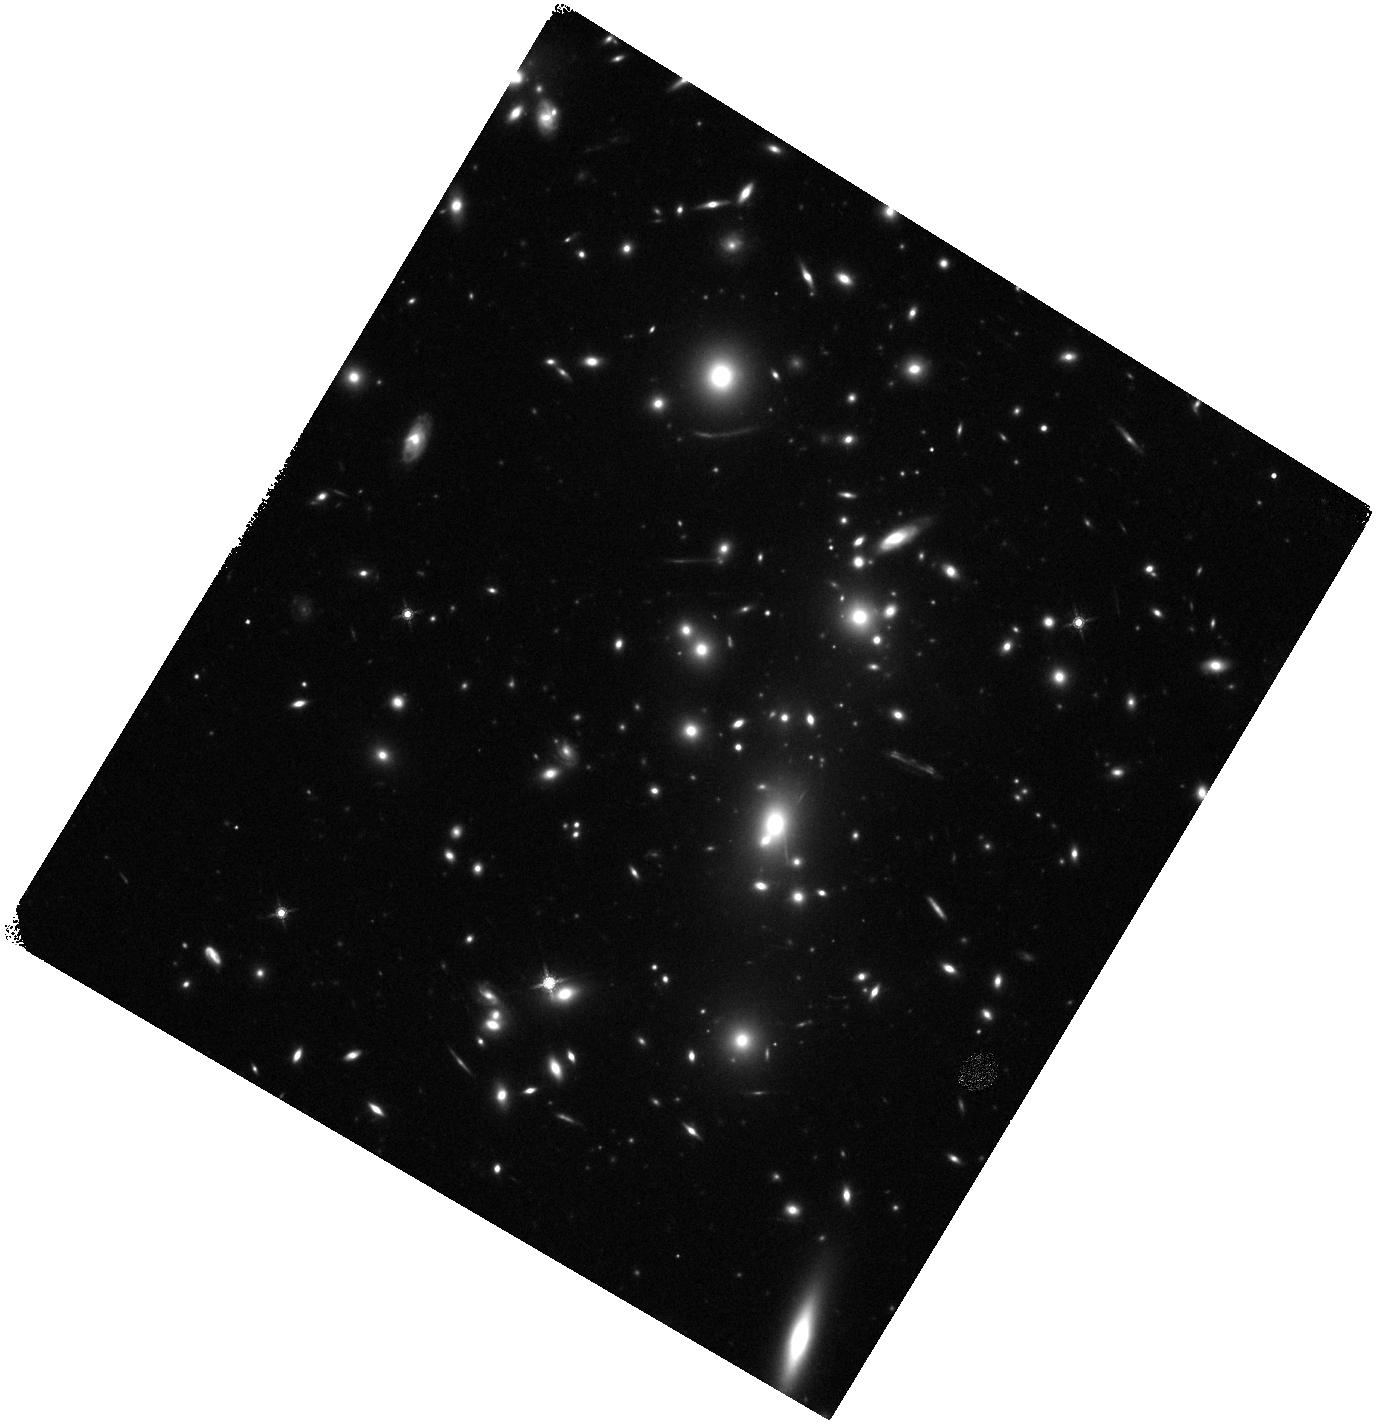
Target: RMJ121218.5+273255.1
Instrument: WFC3/IR
Filter: F160W
Exposure: 13 min
Observation ID: hst_15959_a1_wfc3_ir_f160w_ie3na1

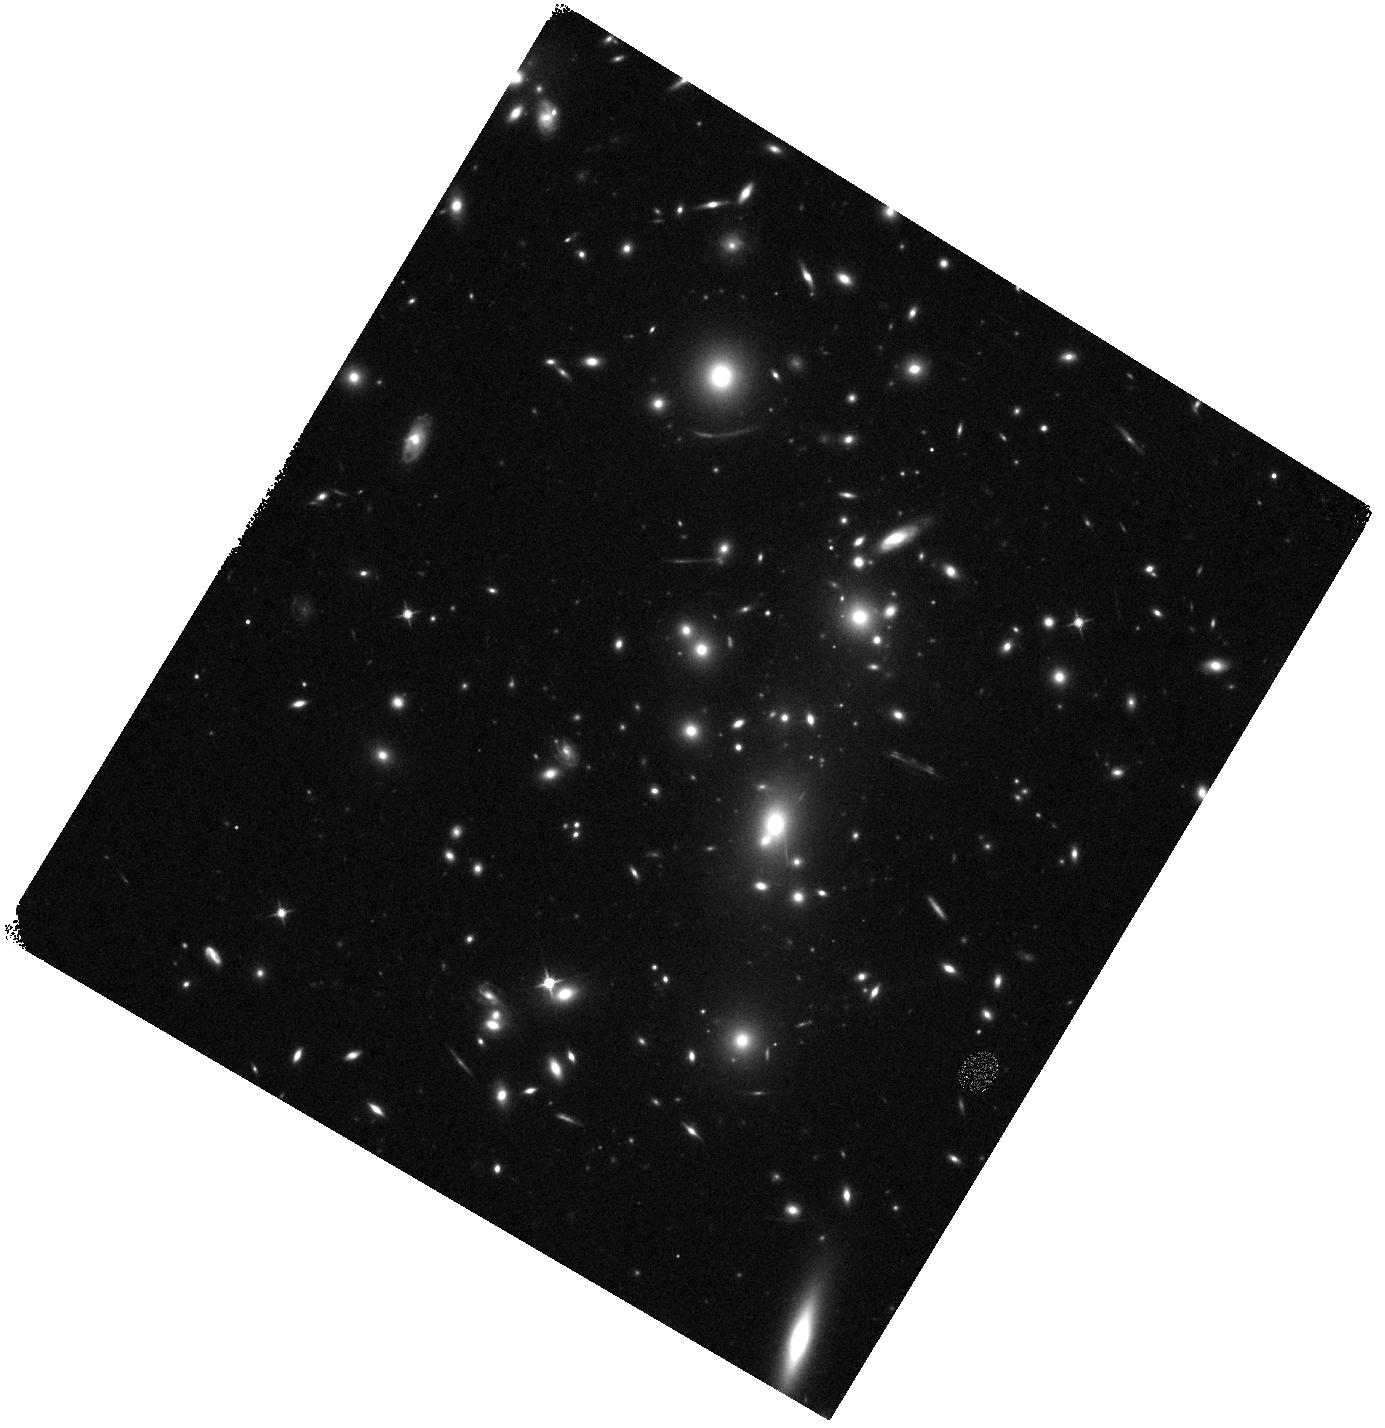
Target: RMJ121218.5+273255.1
Instrument: WFC3/IR
Filter: F125W
Exposure: 8 min
Observation ID: hst_15959_a1_wfc3_ir_f125w_ie3na1

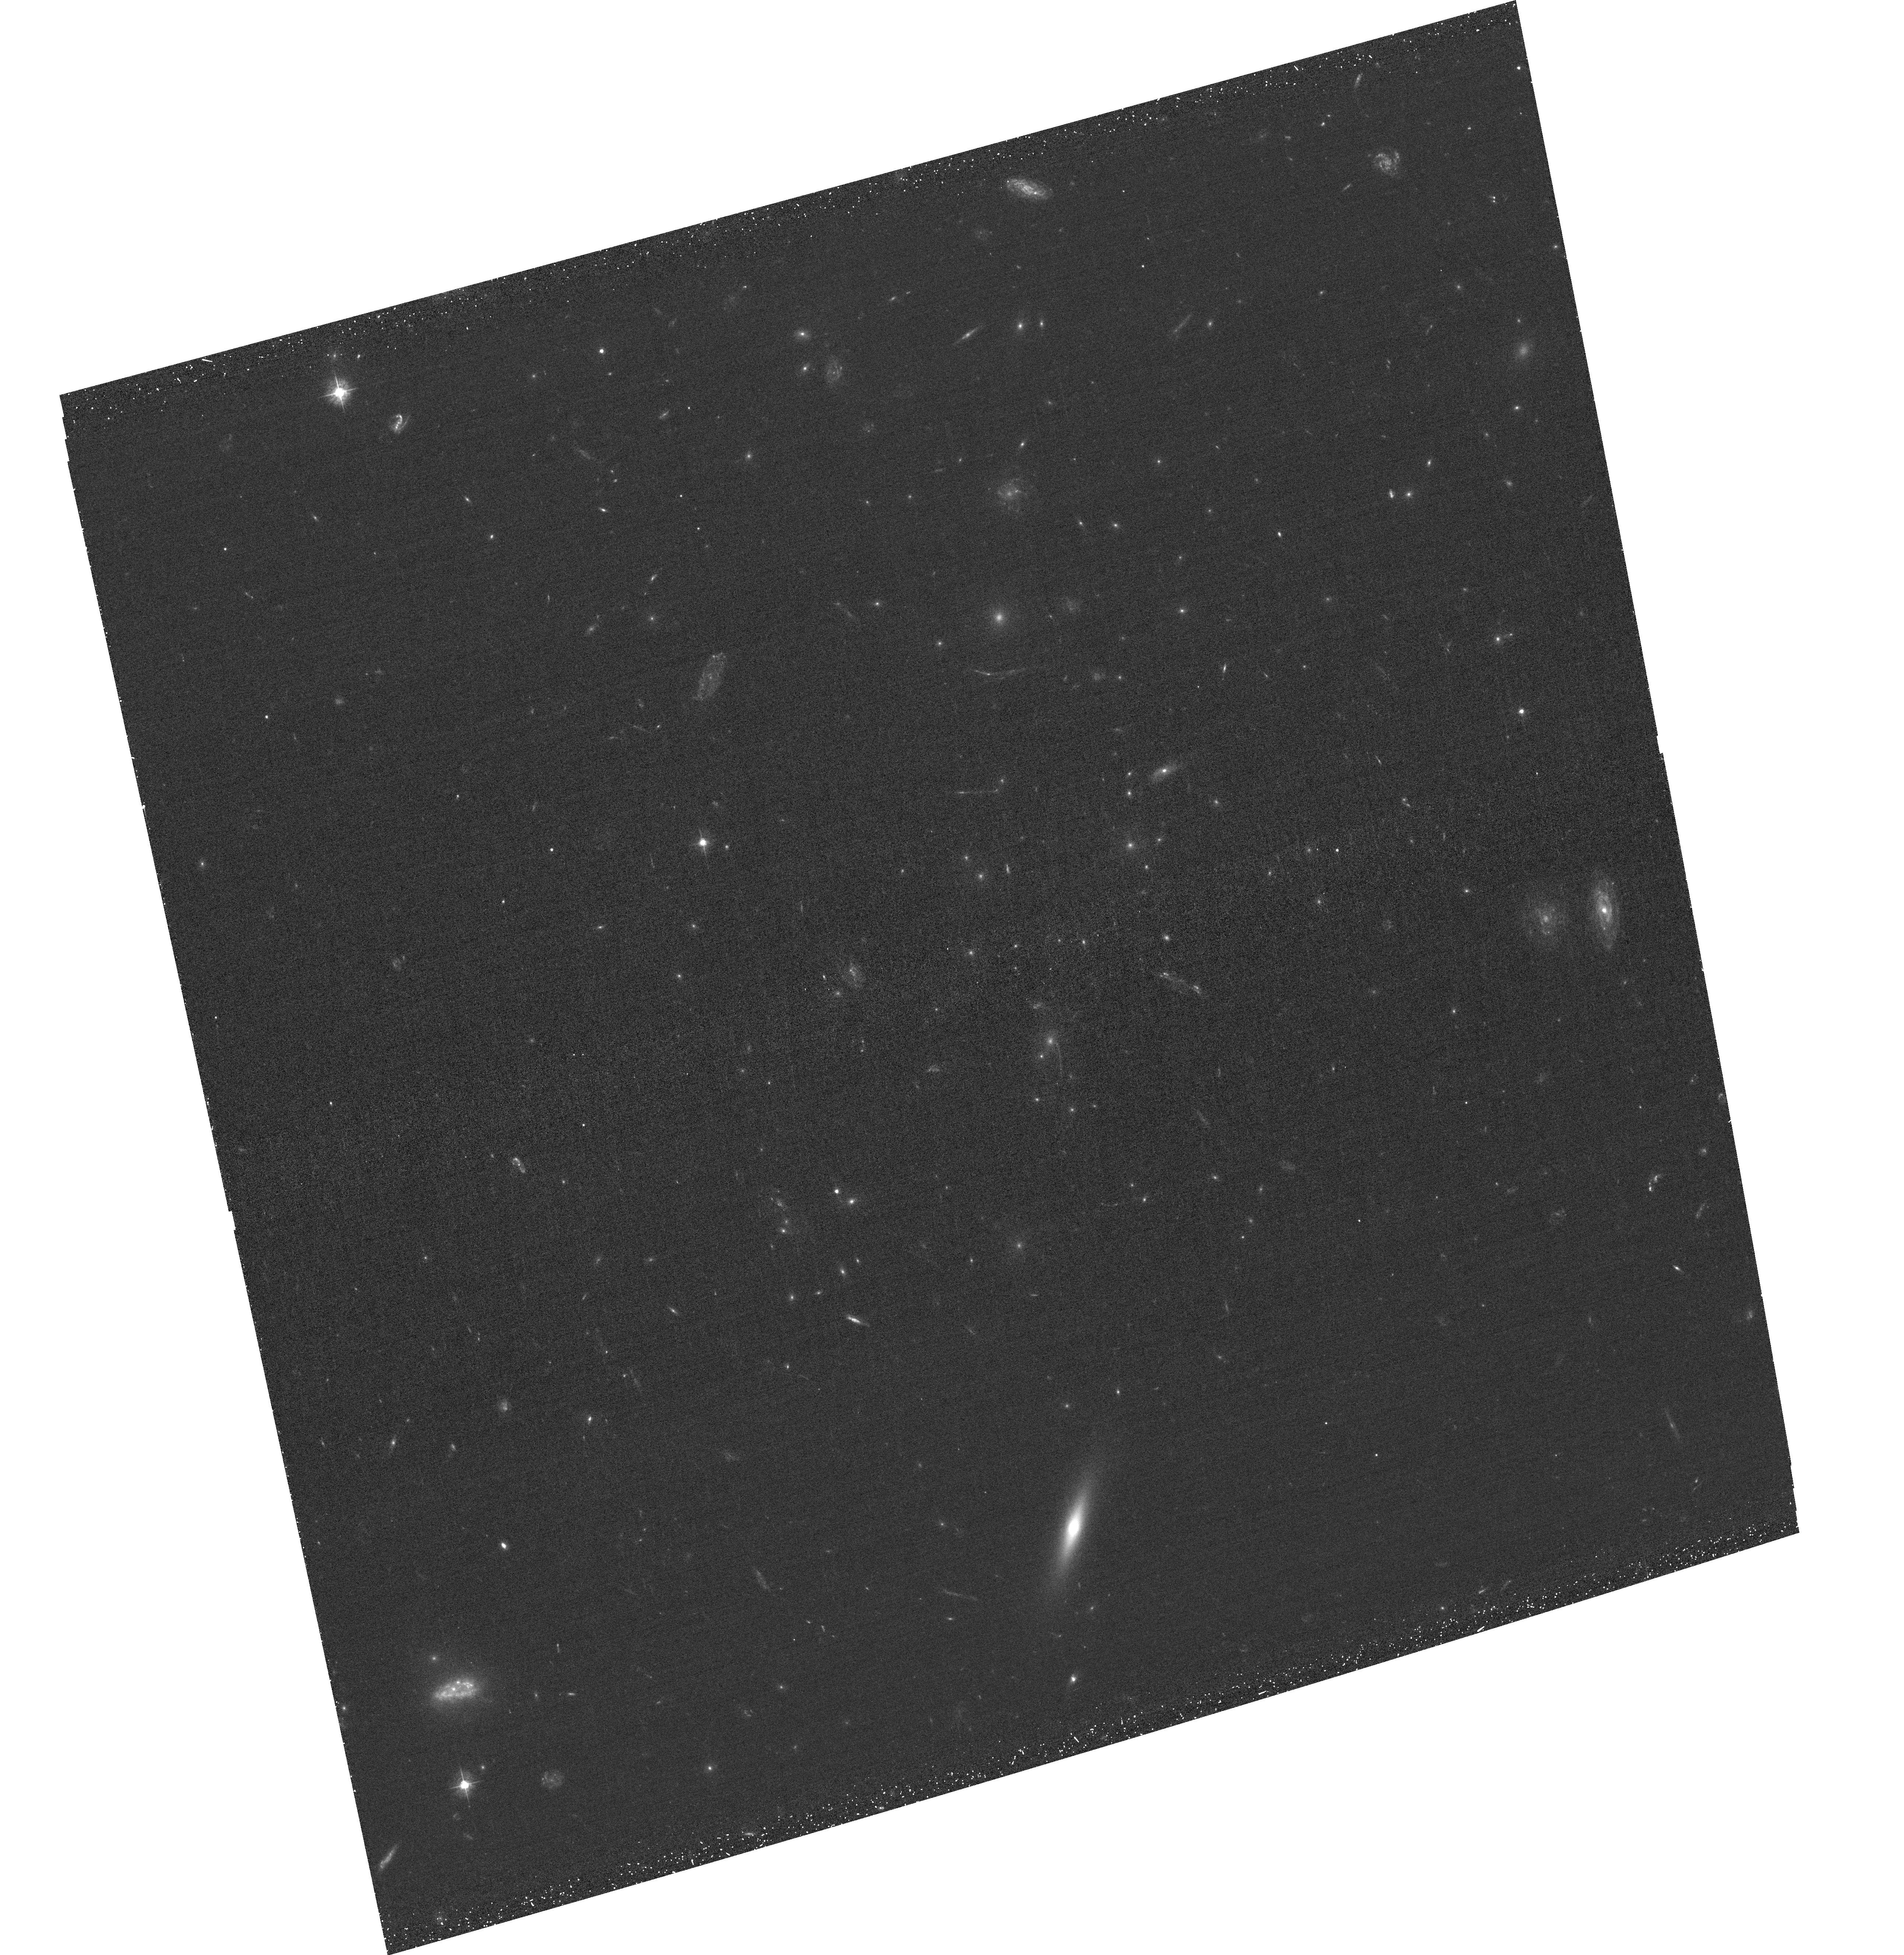
Target: RMJ121218.5+273255.1
Instrument: ACS/WFC
Filter: F435W
Exposure: 32 min
Observation ID: hst_15959_01_acs_wfc_f435w_je3n01

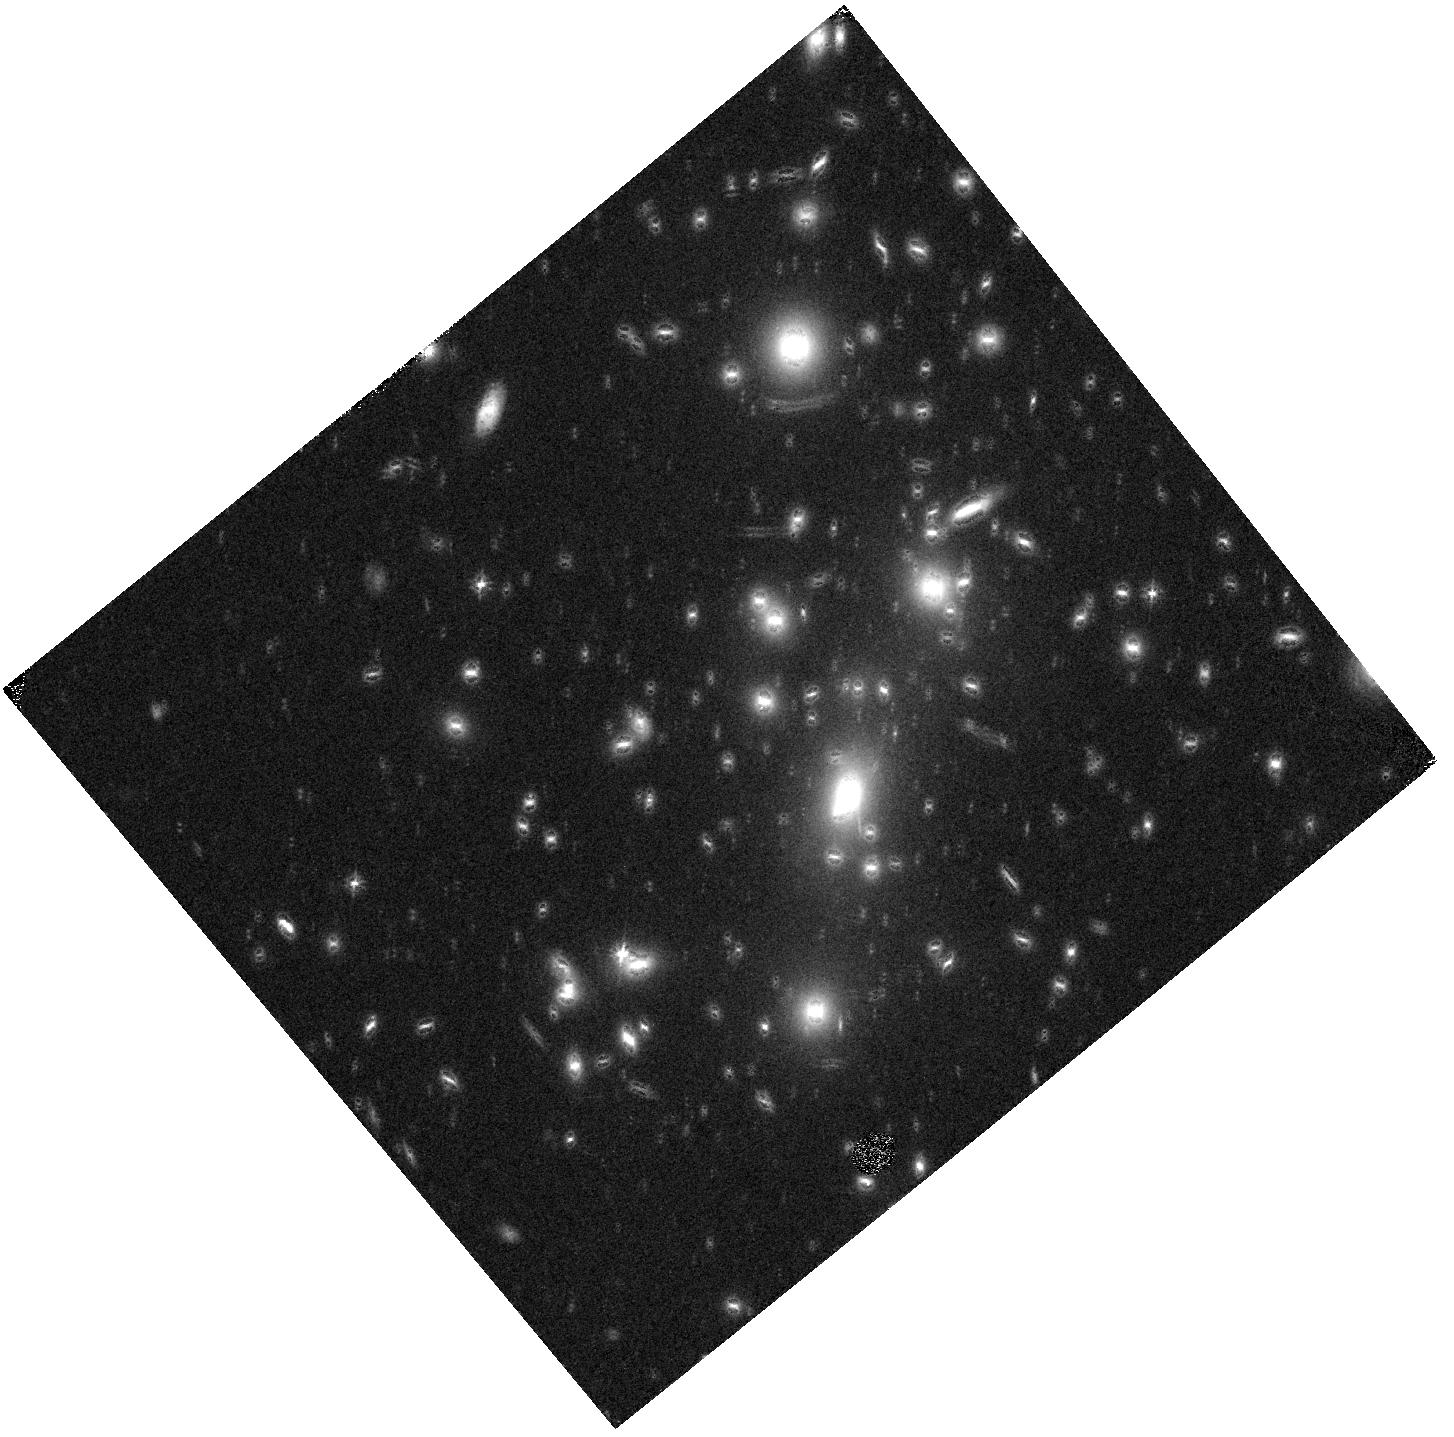
Target: RMJ121218.5+273255.1
Instrument: WFC3/IR
Filter: F105W
Exposure: 10 min
Observation ID: hst_15959_a2_wfc3_ir_f105w_ie3na2

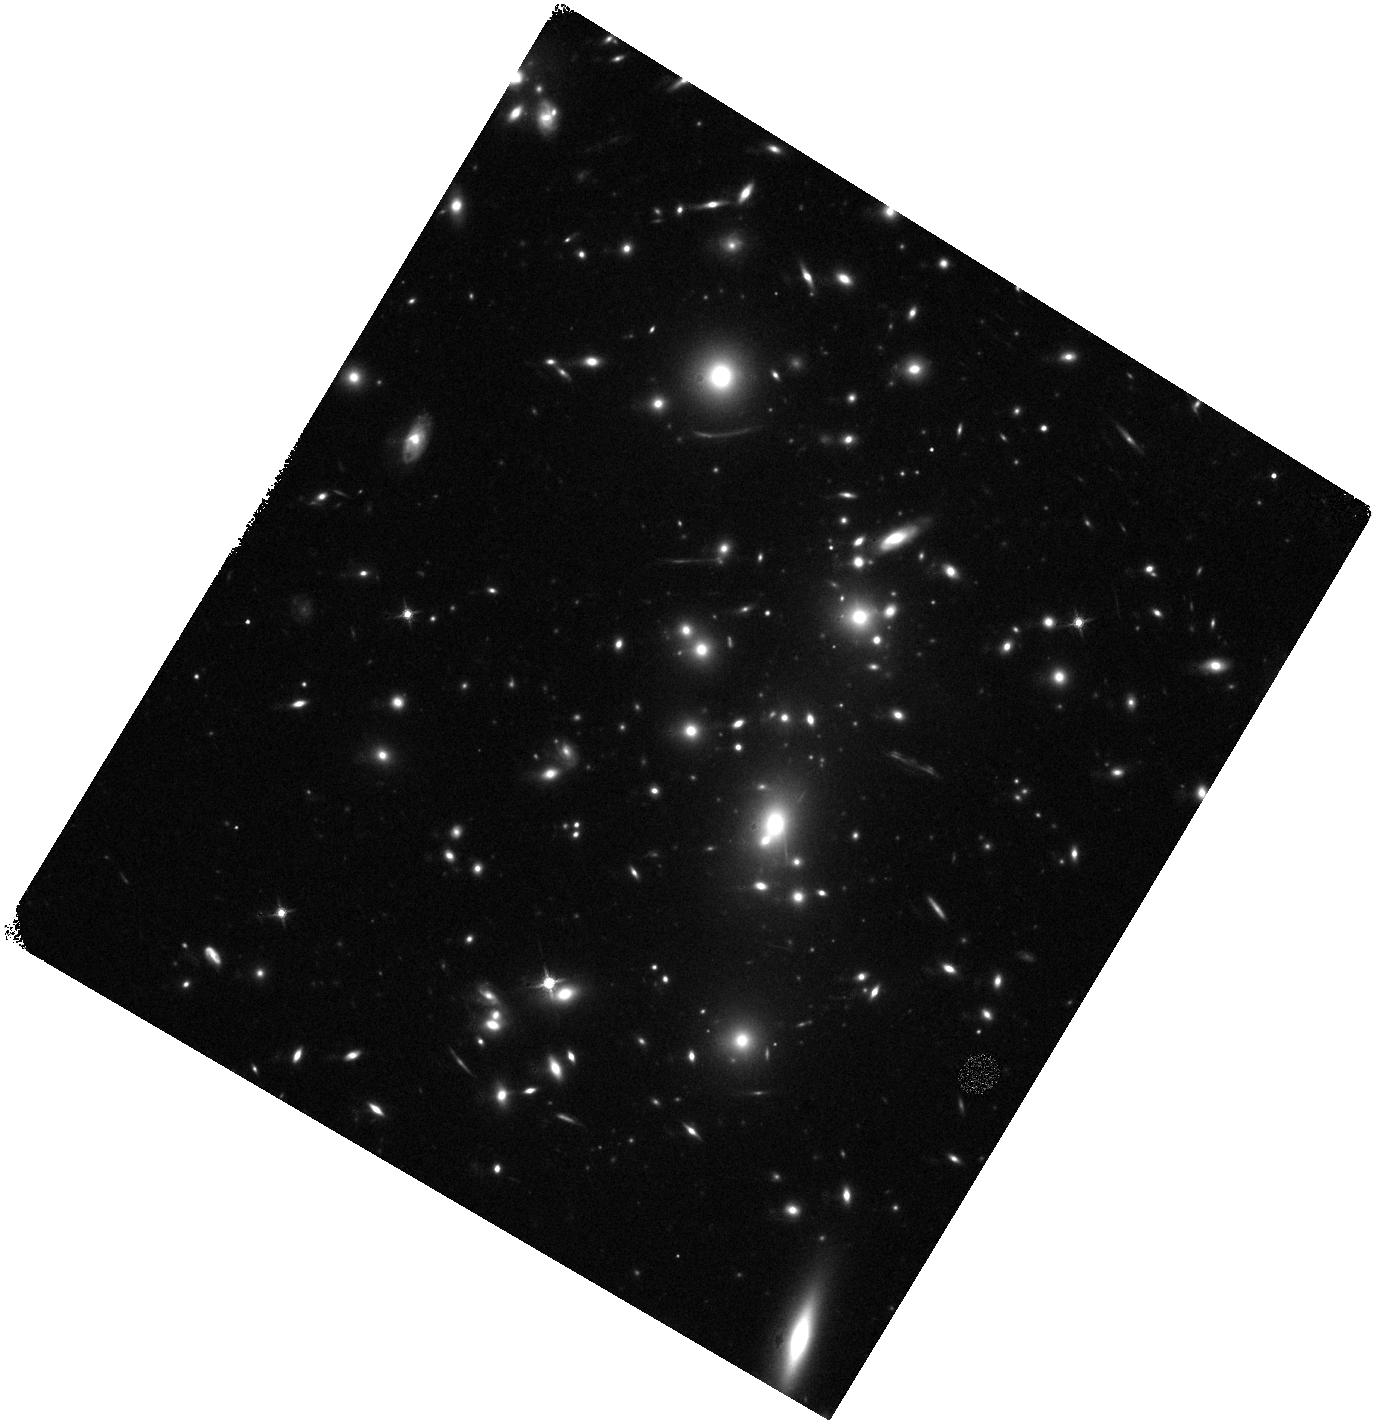
Target: RMJ121218.5+273255.1
Instrument: WFC3/IR
Filter: F140W
Exposure: 8 min
Observation ID: hst_15959_a1_wfc3_ir_f140w_ie3na1

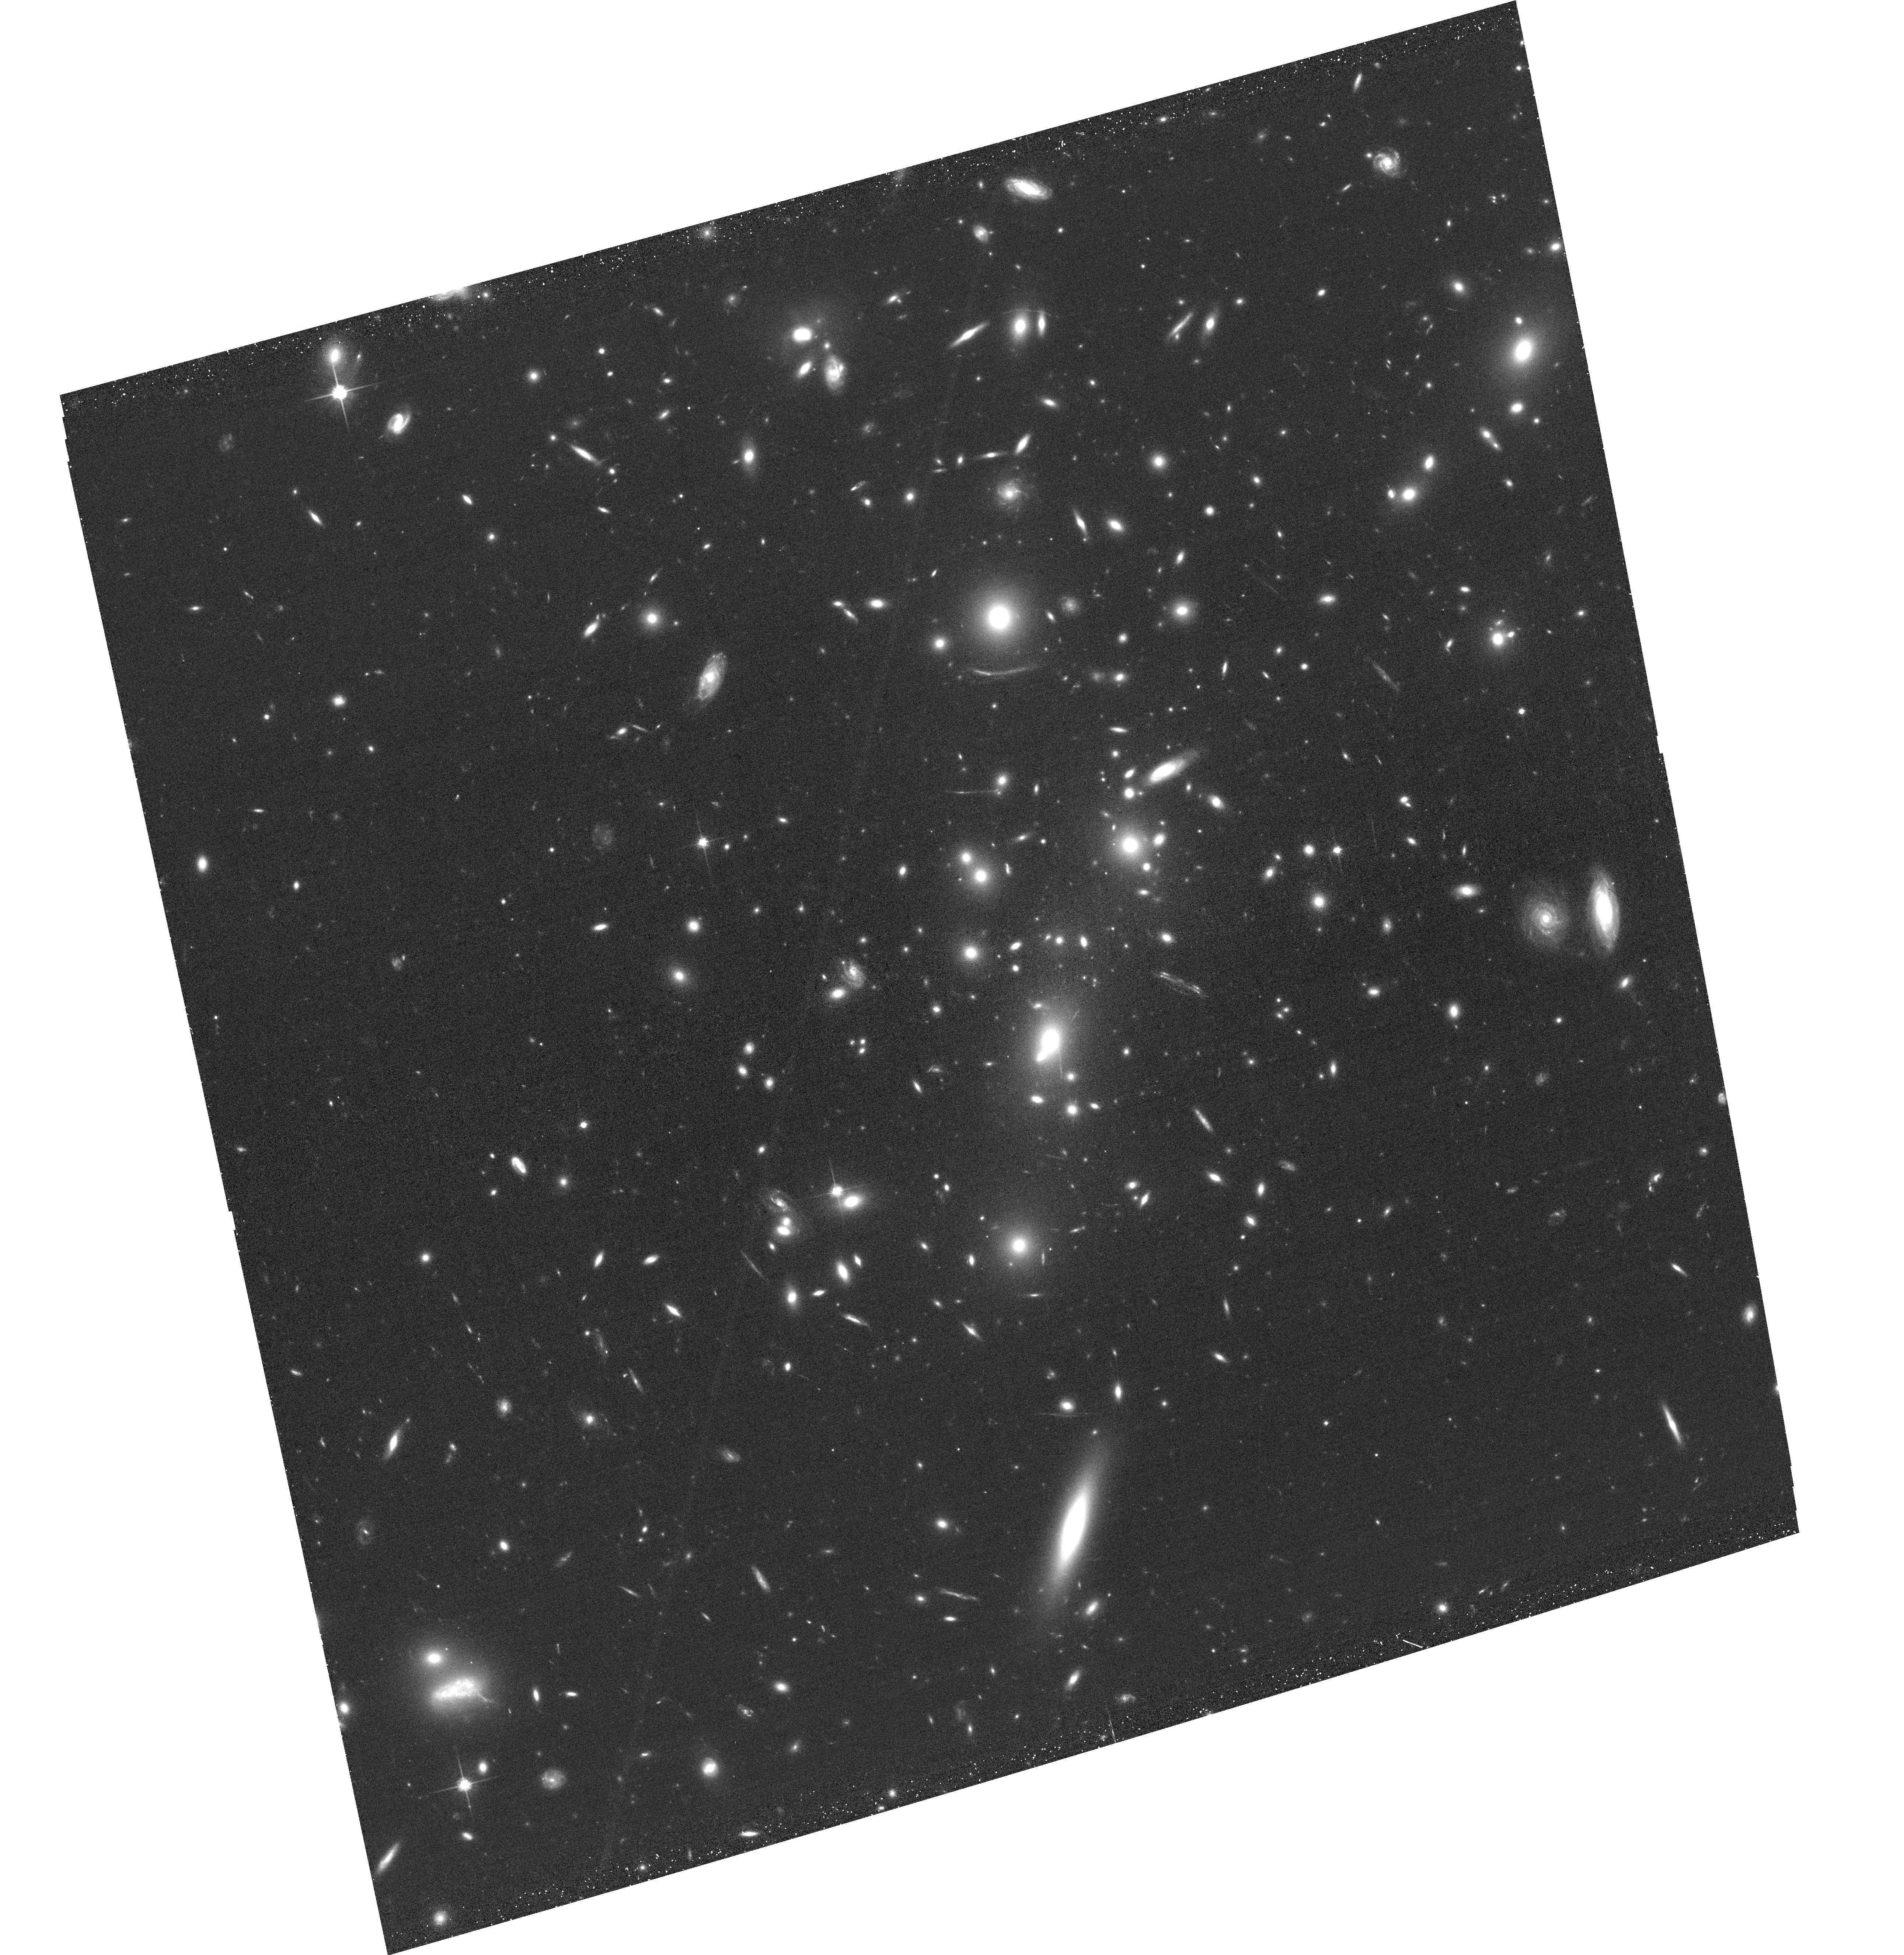
Target: RMJ121218.5+273255.1
Instrument: ACS/WFC
Filter: F814W
Exposure: 32 min
Observation ID: hst_15959_01_acs_wfc_f814w_je3n01

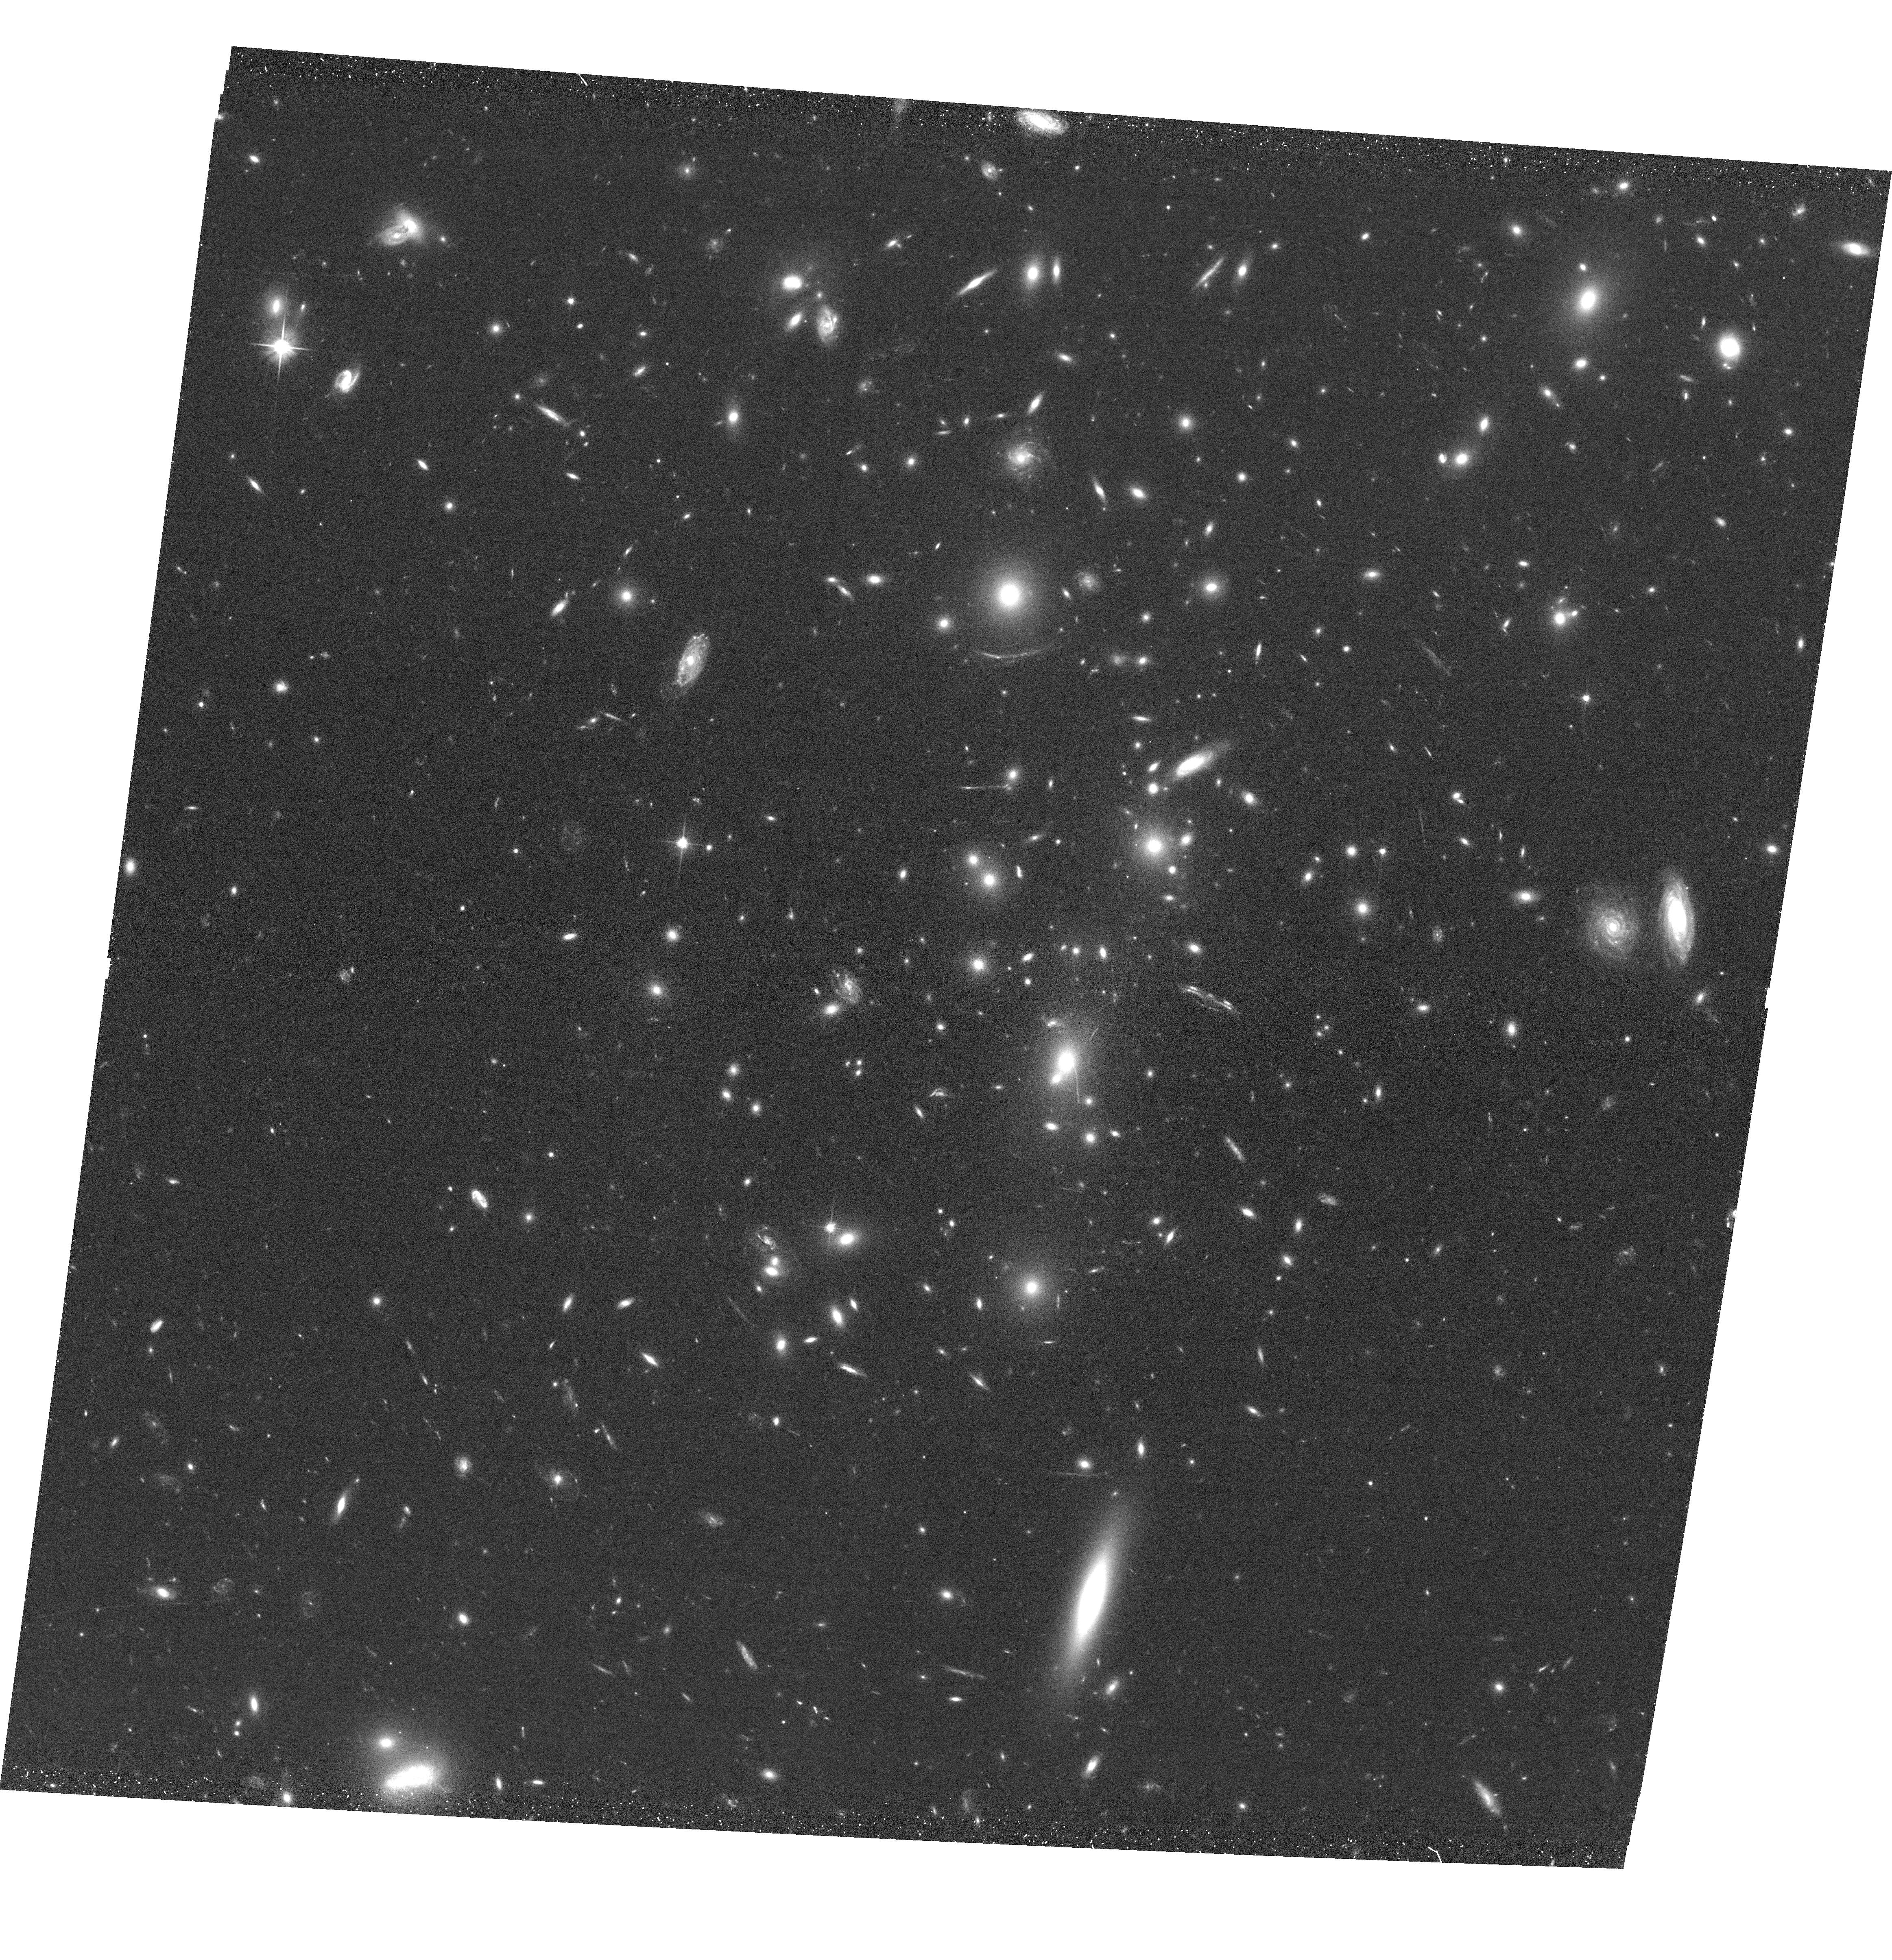
Target: RMJ121218.5+273255.1
Instrument: ACS/WFC
Filter: F606W
Exposure: 32 min
Observation ID: hst_15959_02_acs_wfc_f606w_je3n02

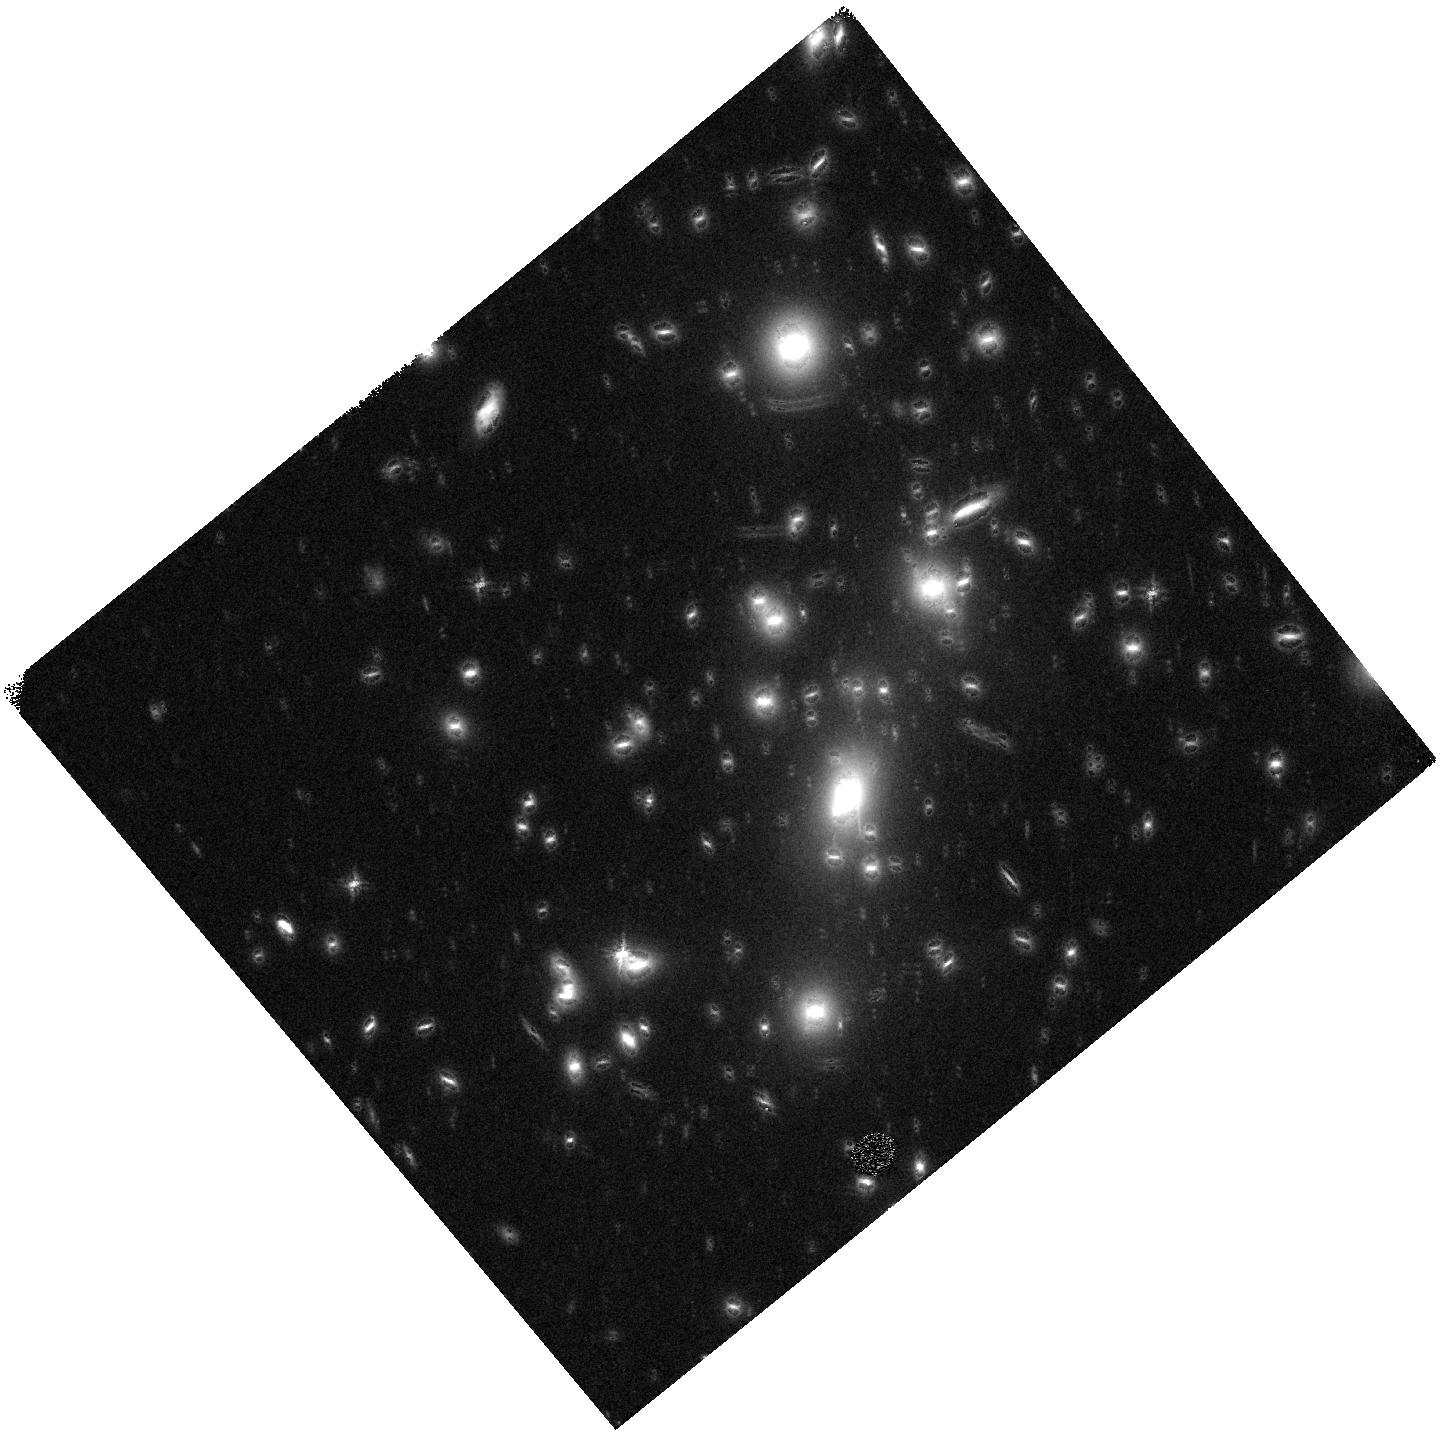
Target: RMJ121218.5+273255.1
Instrument: WFC3/IR
Filter: F160W
Exposure: 13 min
Observation ID: hst_15959_a2_wfc3_ir_f160w_ie3na2

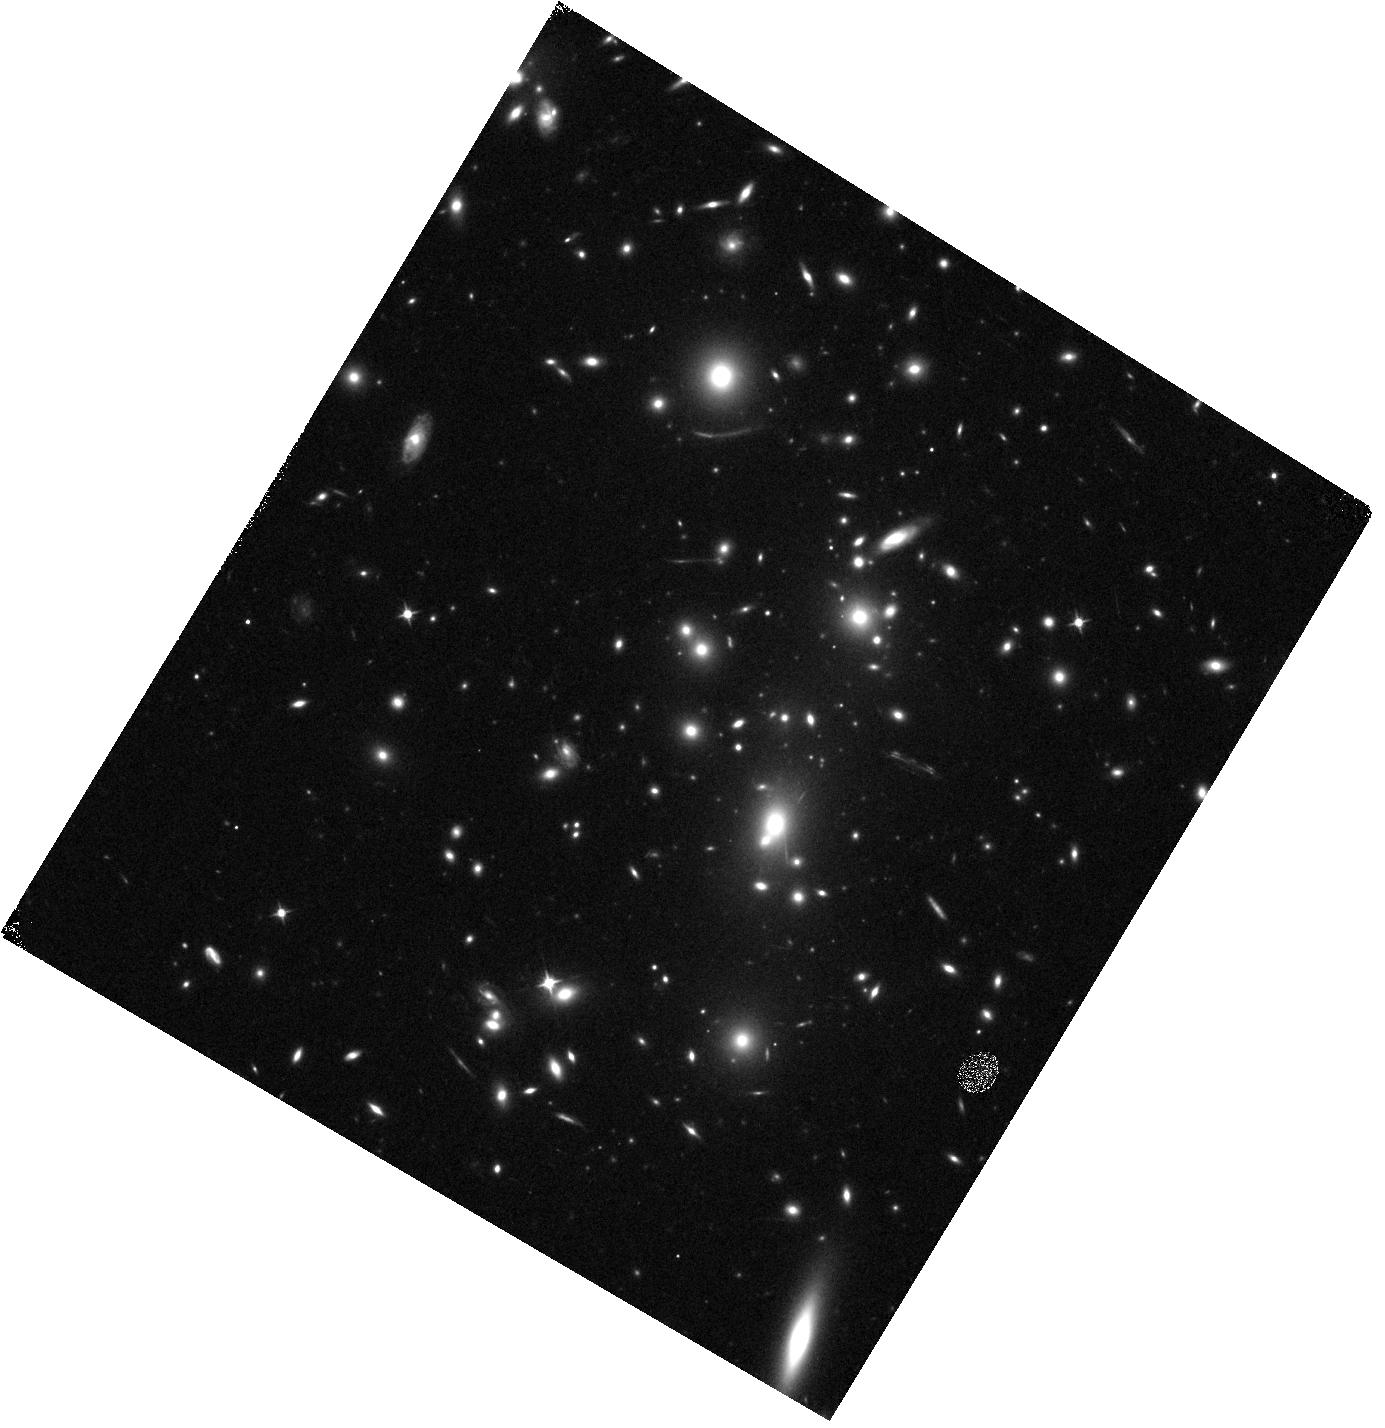
Target: RMJ121218.5+273255.1
Instrument: WFC3/IR
Filter: F105W
Exposure: 10 min
Observation ID: hst_15959_a1_wfc3_ir_f105w_ie3na1

Observations of the JWST/GTO Very Rich Cluster Lens RMJ121218.5+273255.1 (PI: Zitrin, Adi)

RMJ121218.5+273255.1 (redshift z=0.35) is amongst the top 1% richest clusters in the redMaPPer catalog. It is significantly detected in X-ray and through the Sunyaev-Zeldovich effect in ROSAT and Planck data, respectively, and its optical luminosity predicts a big lens (Einstein radius of ~40") based on mass-to-light scaling relations. As such, it was chosen for the Webb Medium Deep Fields (WMDF) JWST/GTO program. Deep ground-based imaging we recently obtained reveals several multiply imaged candidates to large radii, suggesting that RMJ1212 is indeed a large lens. However, the cluster lacks any HST imaging, whose resolution is crucial for identifying morphological details and securing the identification of lensed features. We request 5 orbits split over 7 HST filters in the optical and near-infrared to securely identify multiple images and measure their photometric redshifts, so that a lens model for this cluster could be published in time for JWST. The requested observations will also, importantly, constitute a baseline towards finding transient sources in the planned JWST observations, and, will allow us to readily identify bright, lensed high-redshift candidates for spectroscopic follow-up. In addition, we note that given the limited blue wavelength coverage by JWST/NIRCam, the requested optical observations are necessary for identifying high-z objects behind this cluster with the planned JWST observations.